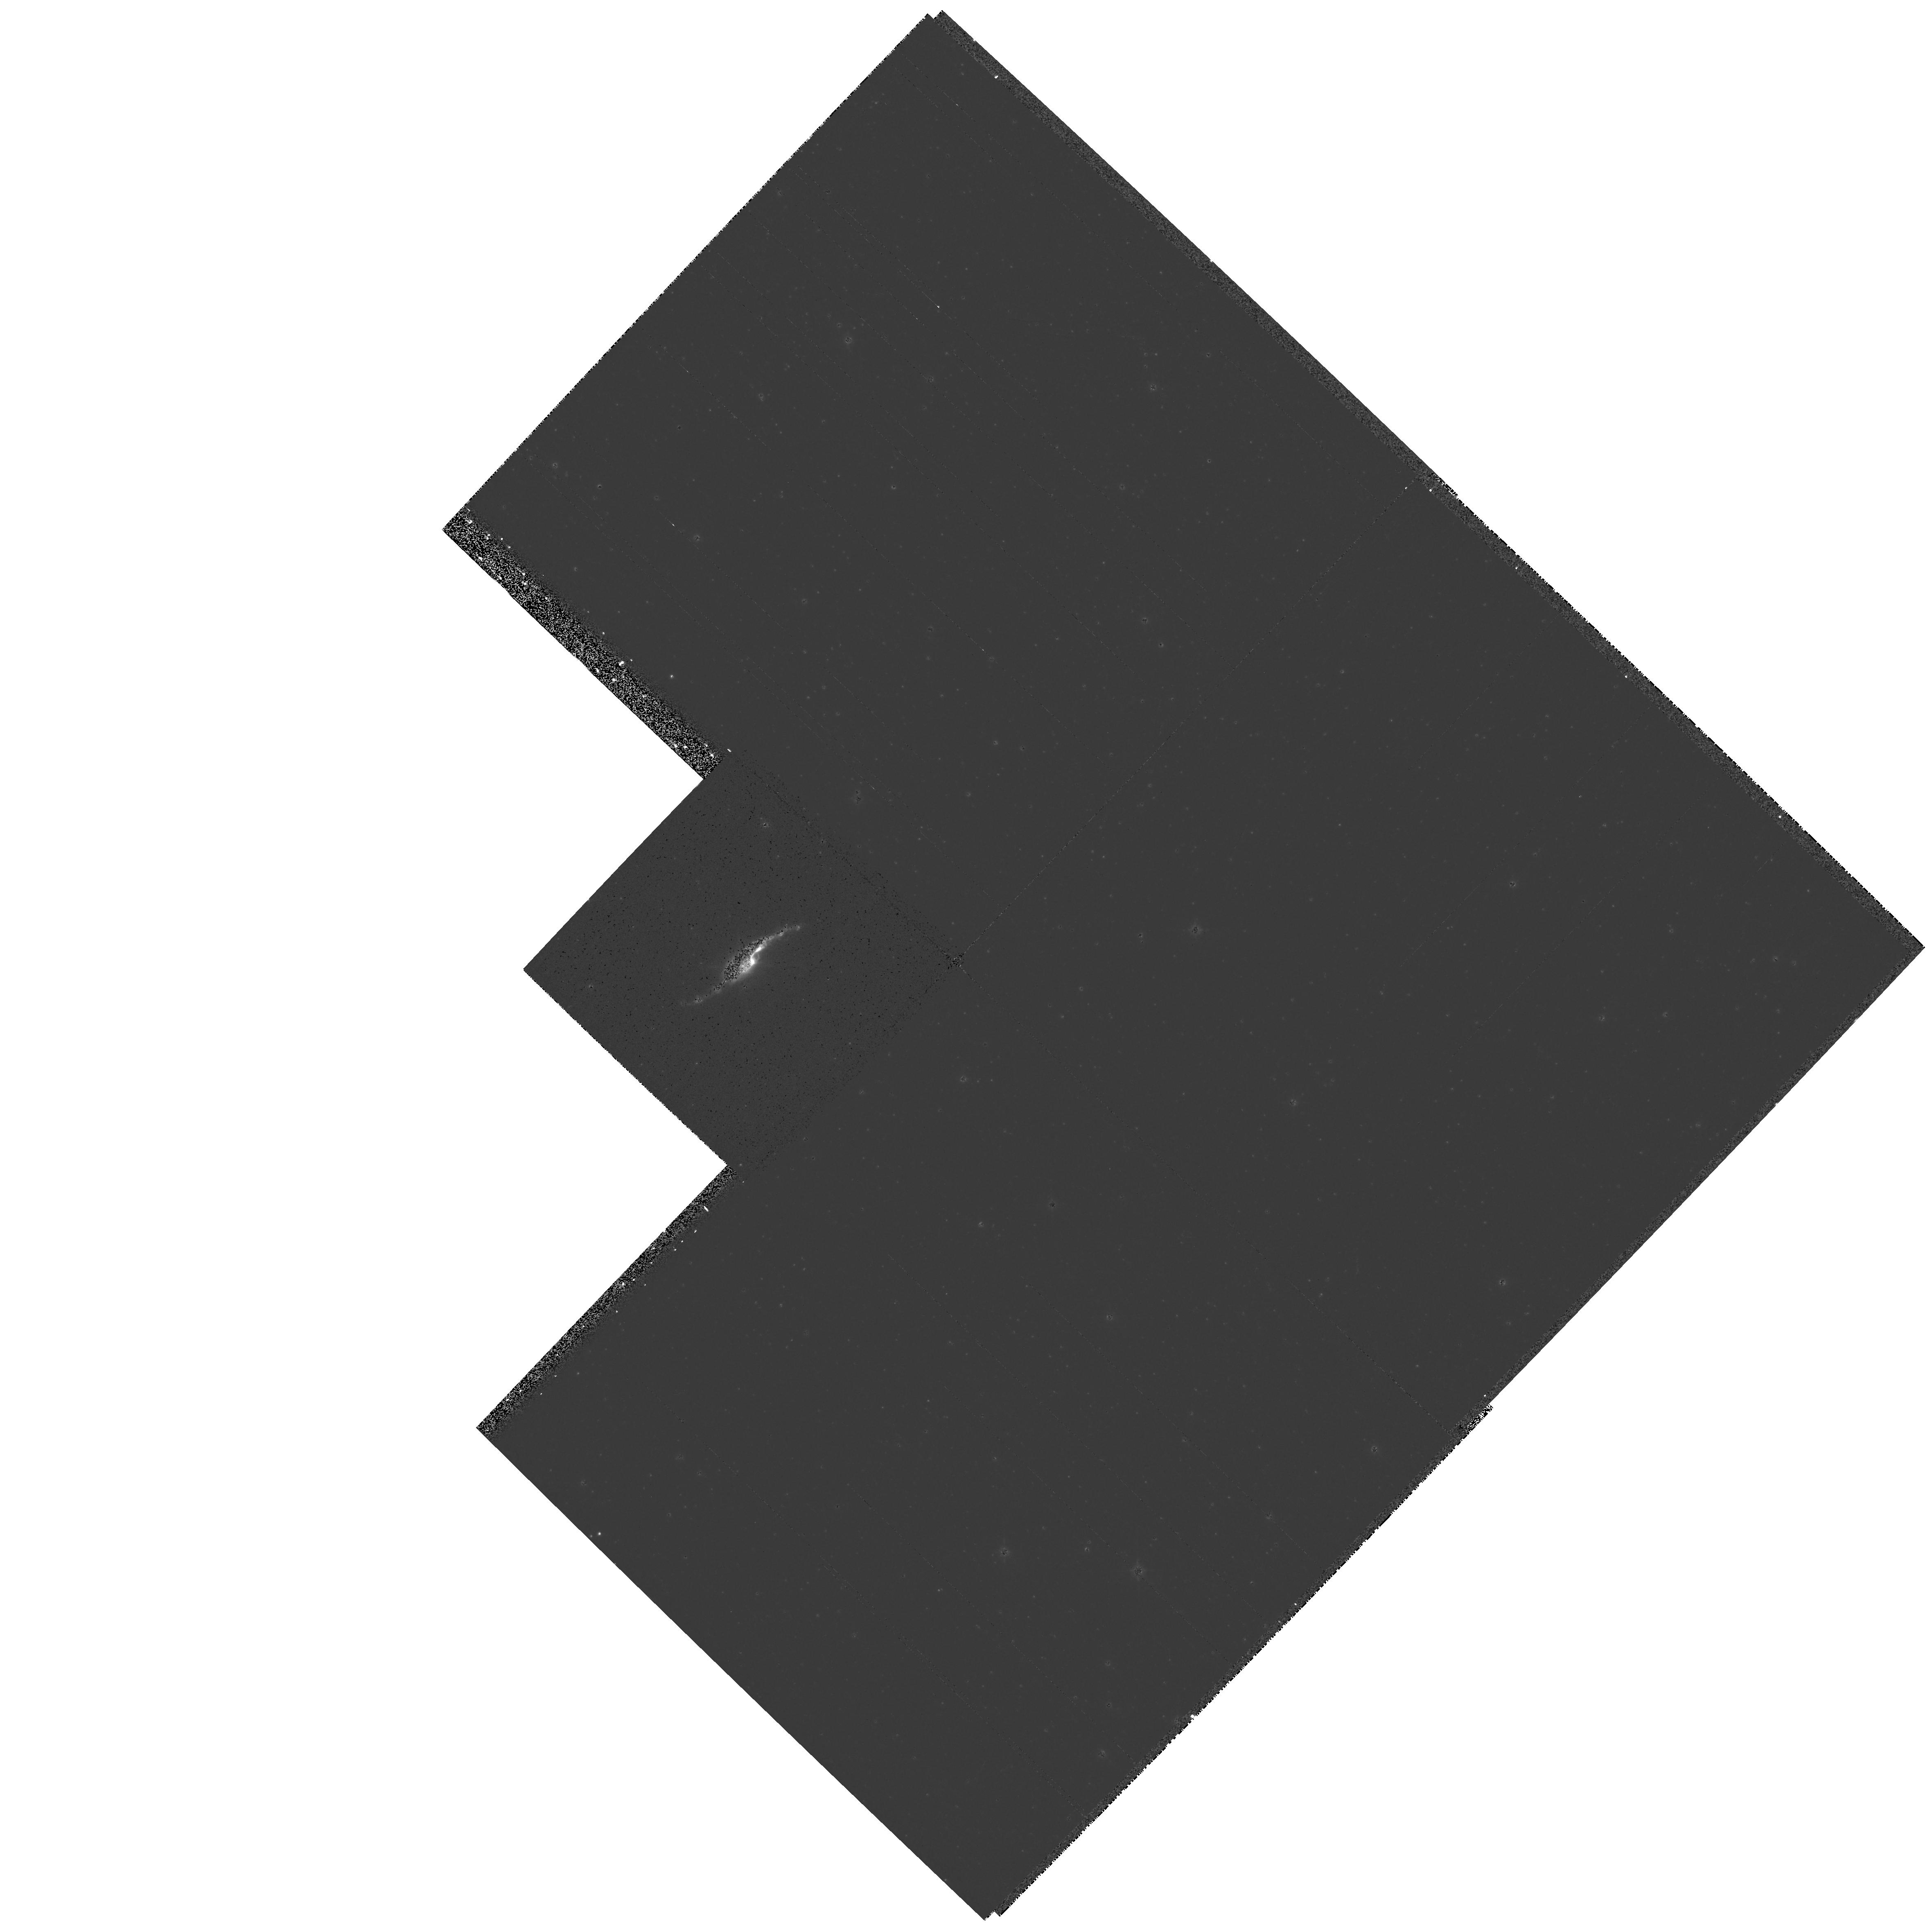
Target: HE3-1475-2. Instrument: WFPC2/PC. Filter: F656N. Exposure: 14 min. Observation ID: hst_7285_06_wfpc2_pc_f656n_u46g06

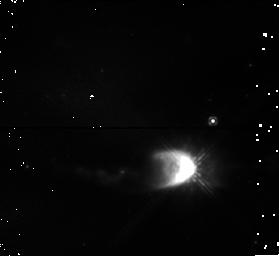
Target: HE3-1475. Instrument: NICMOS/NIC1. Filter: F110W. Exposure: 3 min. Observation ID: n46g03080

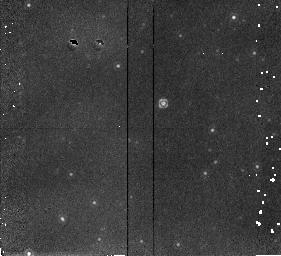
Target: HE3-1475. Instrument: NICMOS/NIC2. Filter: F212N. Exposure: 15 min. Observation ID: n46g03010

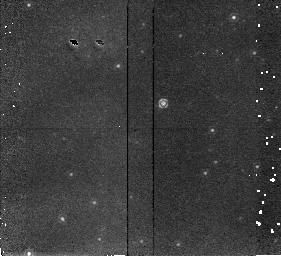
Target: HE3-1475. Instrument: NICMOS/NIC2. Filter: F215N. Exposure: 15 min. Observation ID: n46g03020

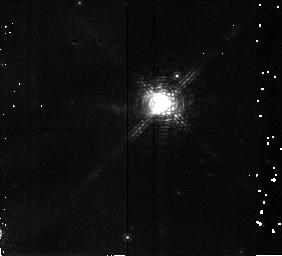
Target: HE3-1475. Instrument: NICMOS/NIC2. Filter: F190N. Exposure: 7 min. Observation ID: n46g03040

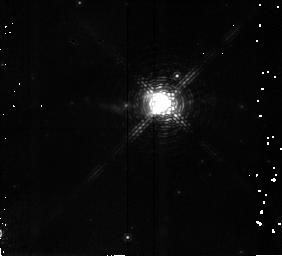
Target: HE3-1475. Instrument: NICMOS/NIC2. Filter: F187N. Exposure: 7 min. Observation ID: n46g03030

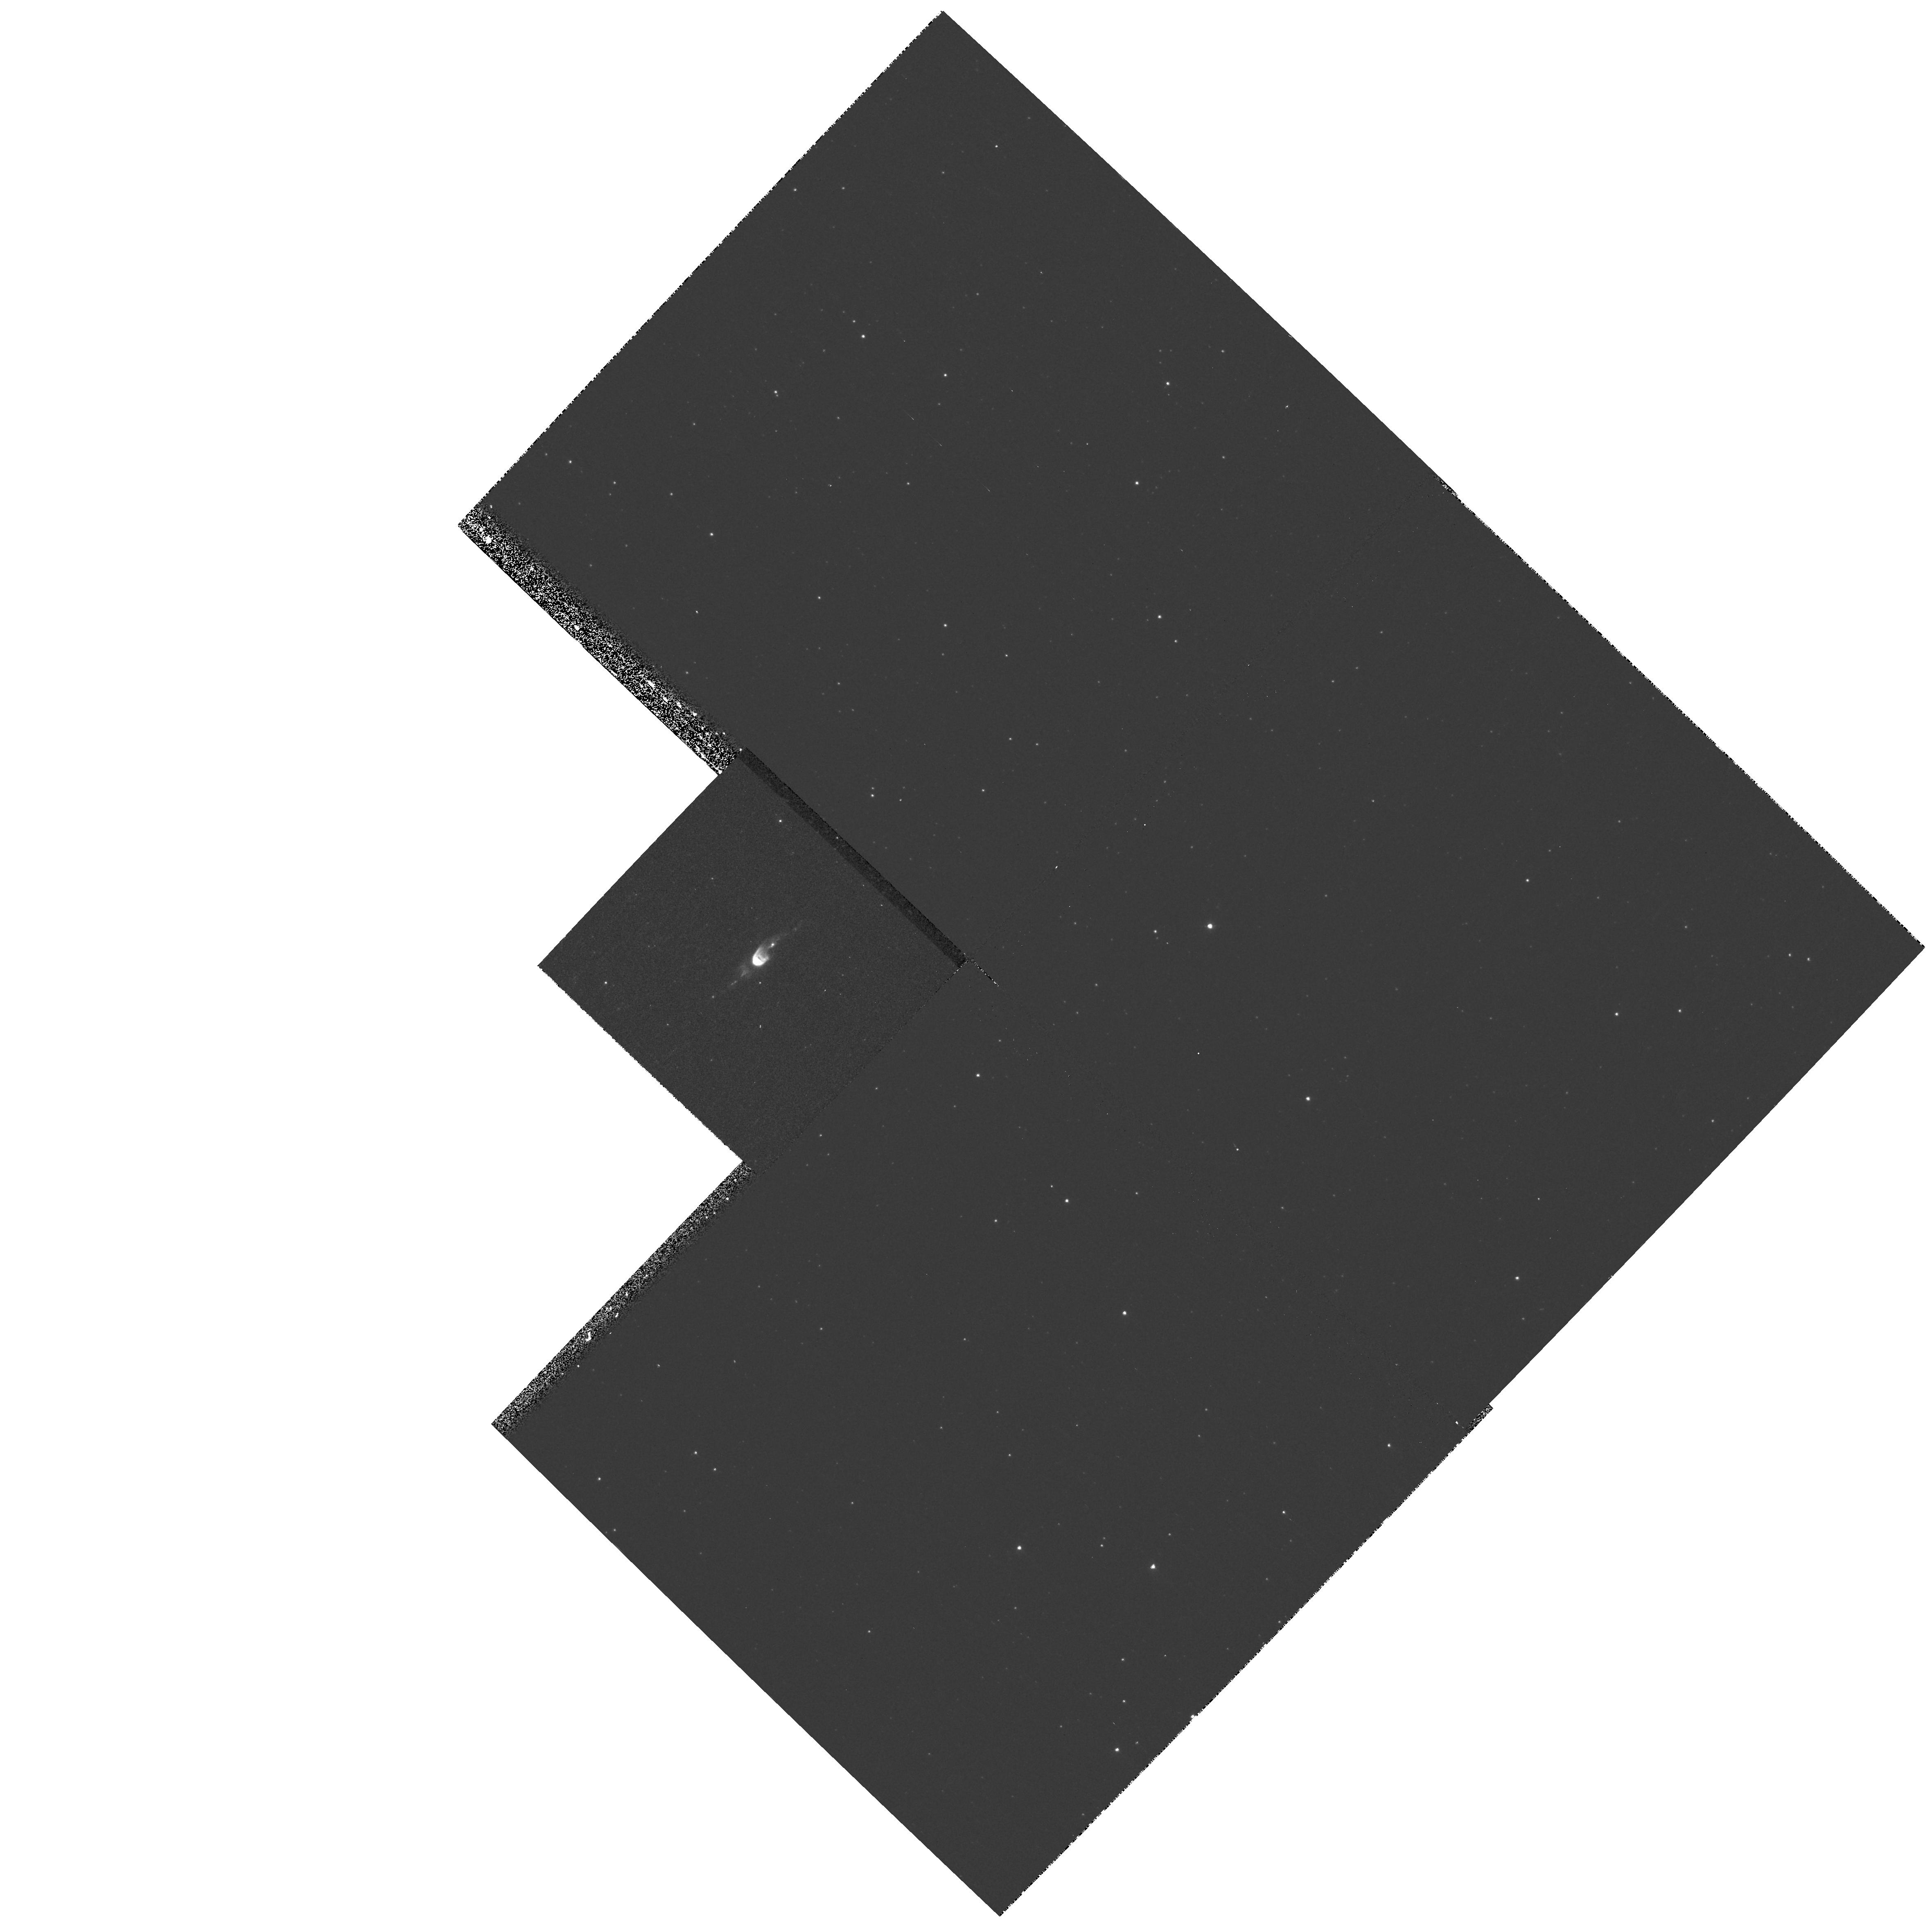
Target: HE3-1475-2. Instrument: WFPC2/PC. Filter: F502N. Exposure: 13 min. Observation ID: hst_7285_06_wfpc2_pc_f502n_u46g06

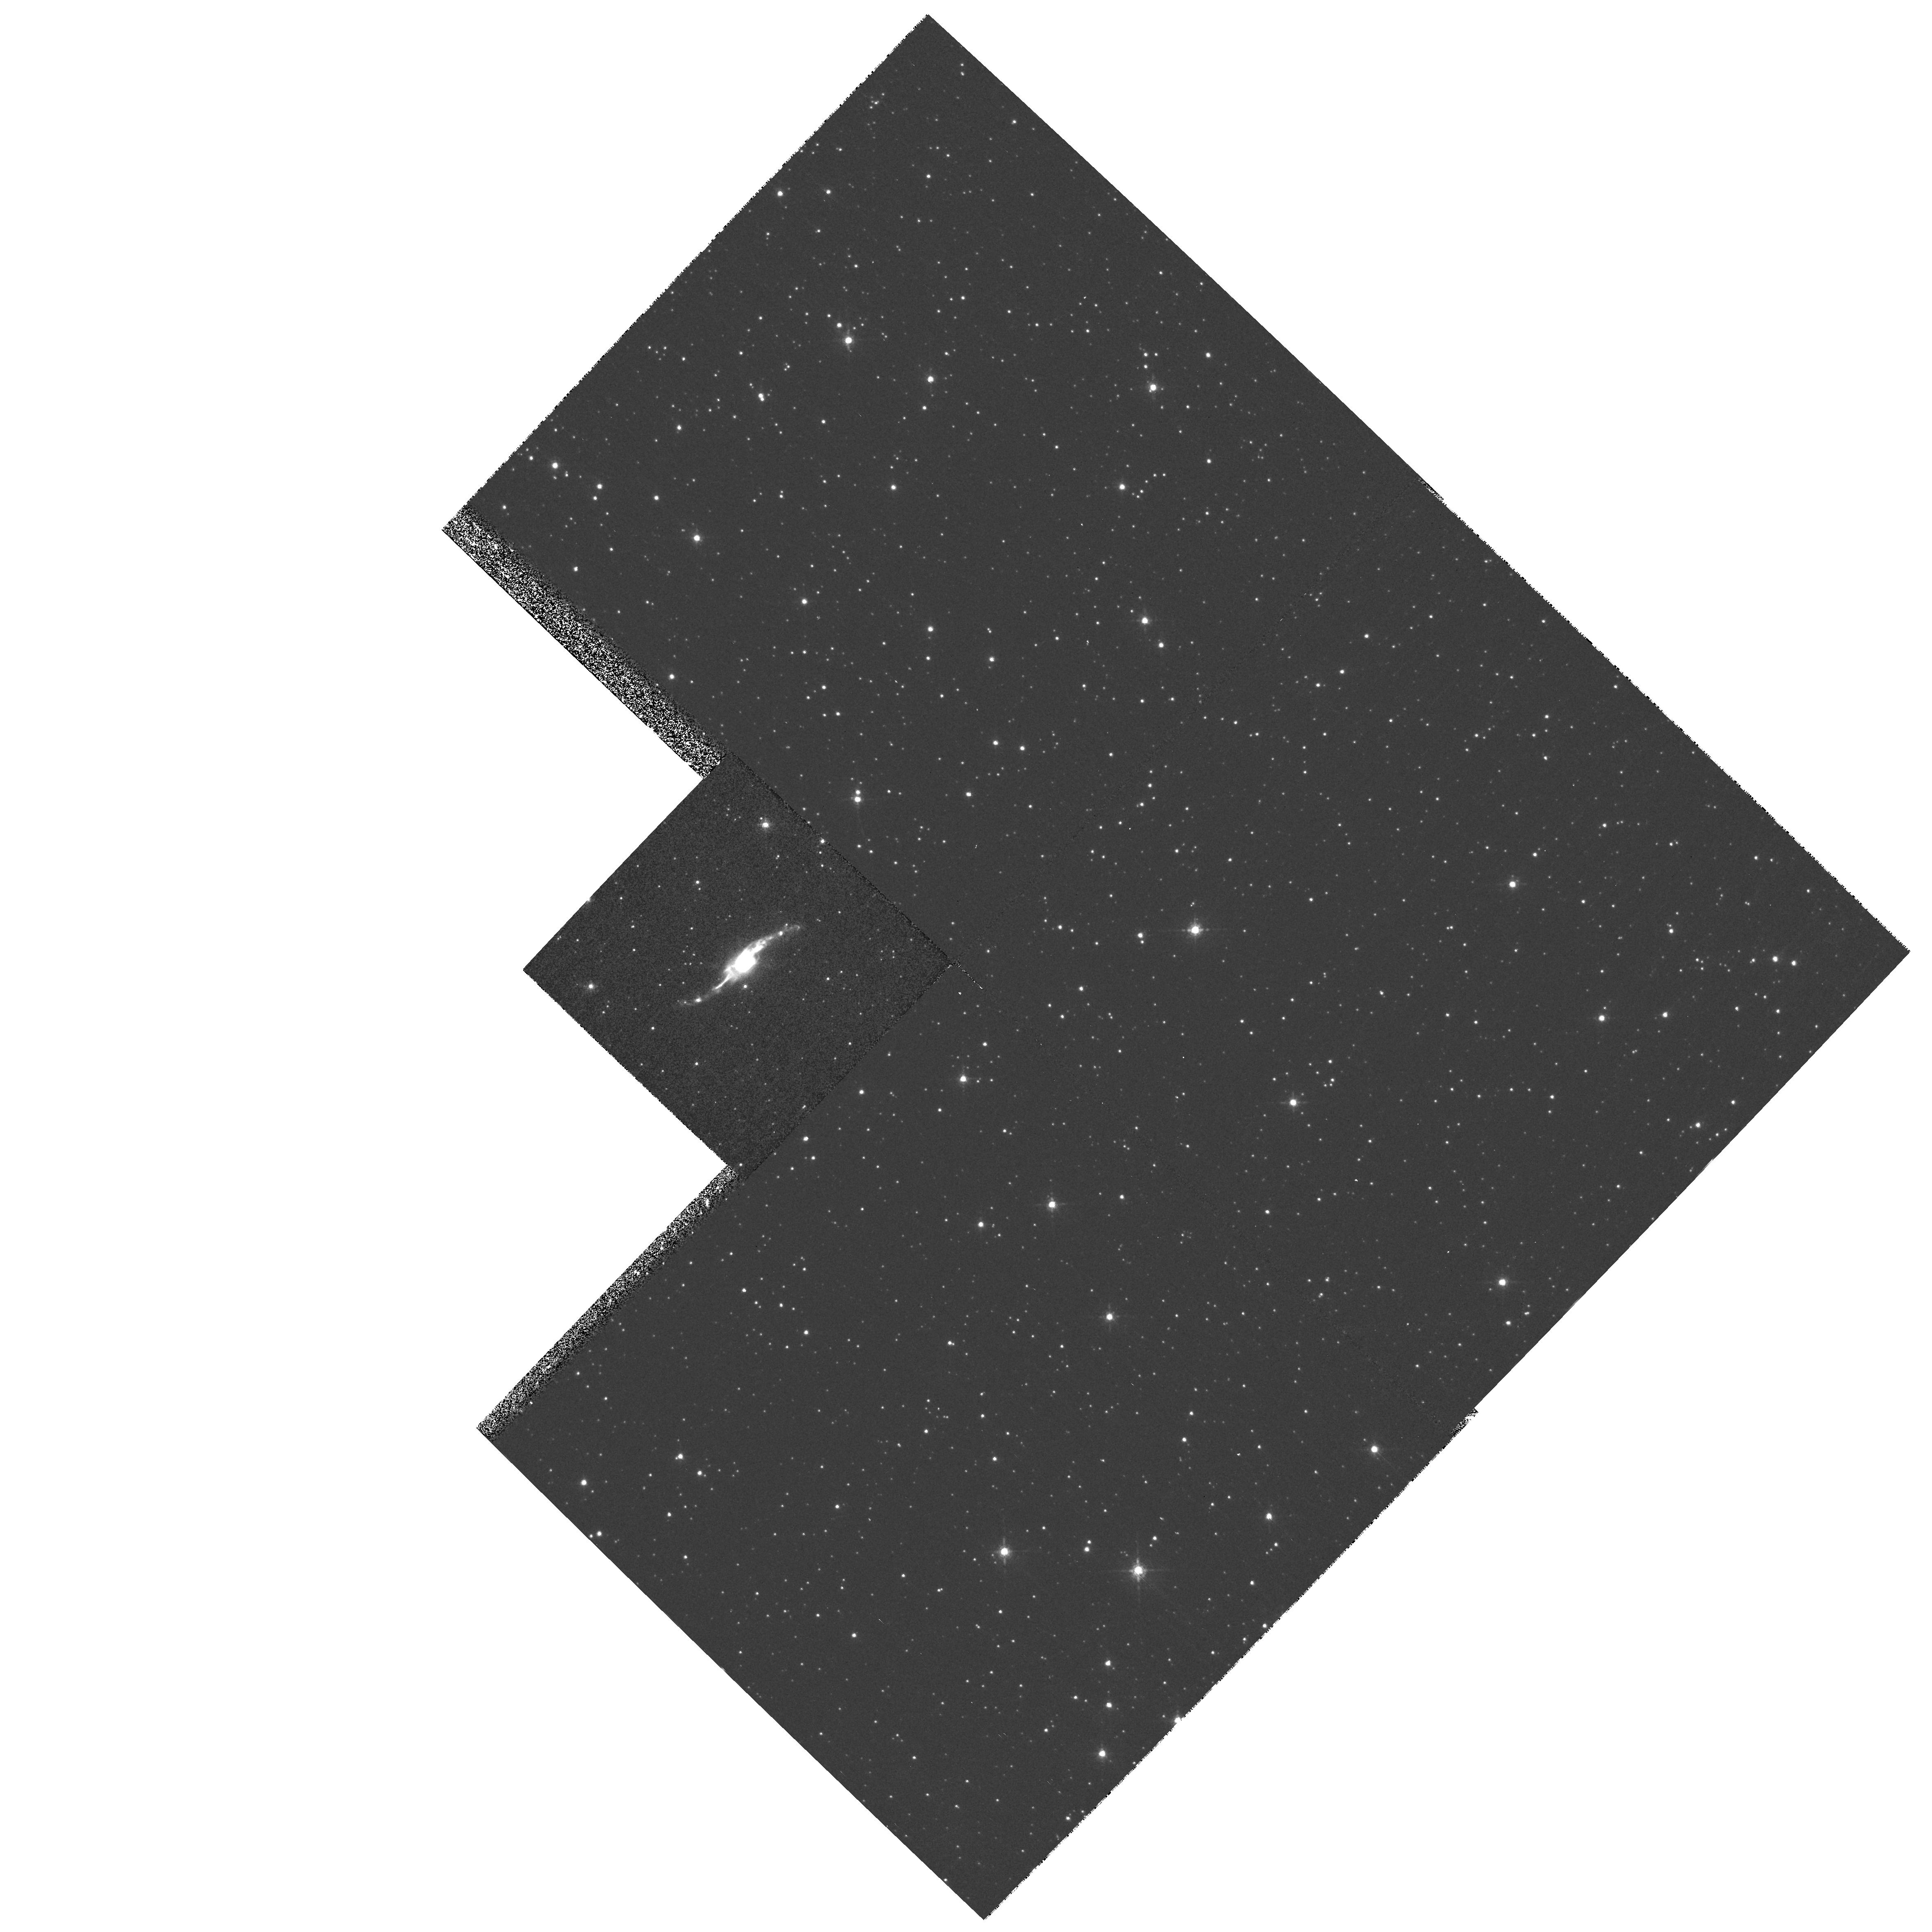
Target: HE3-1475-2. Instrument: WFPC2/PC. Filter: F673N. Exposure: 13 min. Observation ID: hst_7285_06_wfpc2_pc_f673n_u46g06

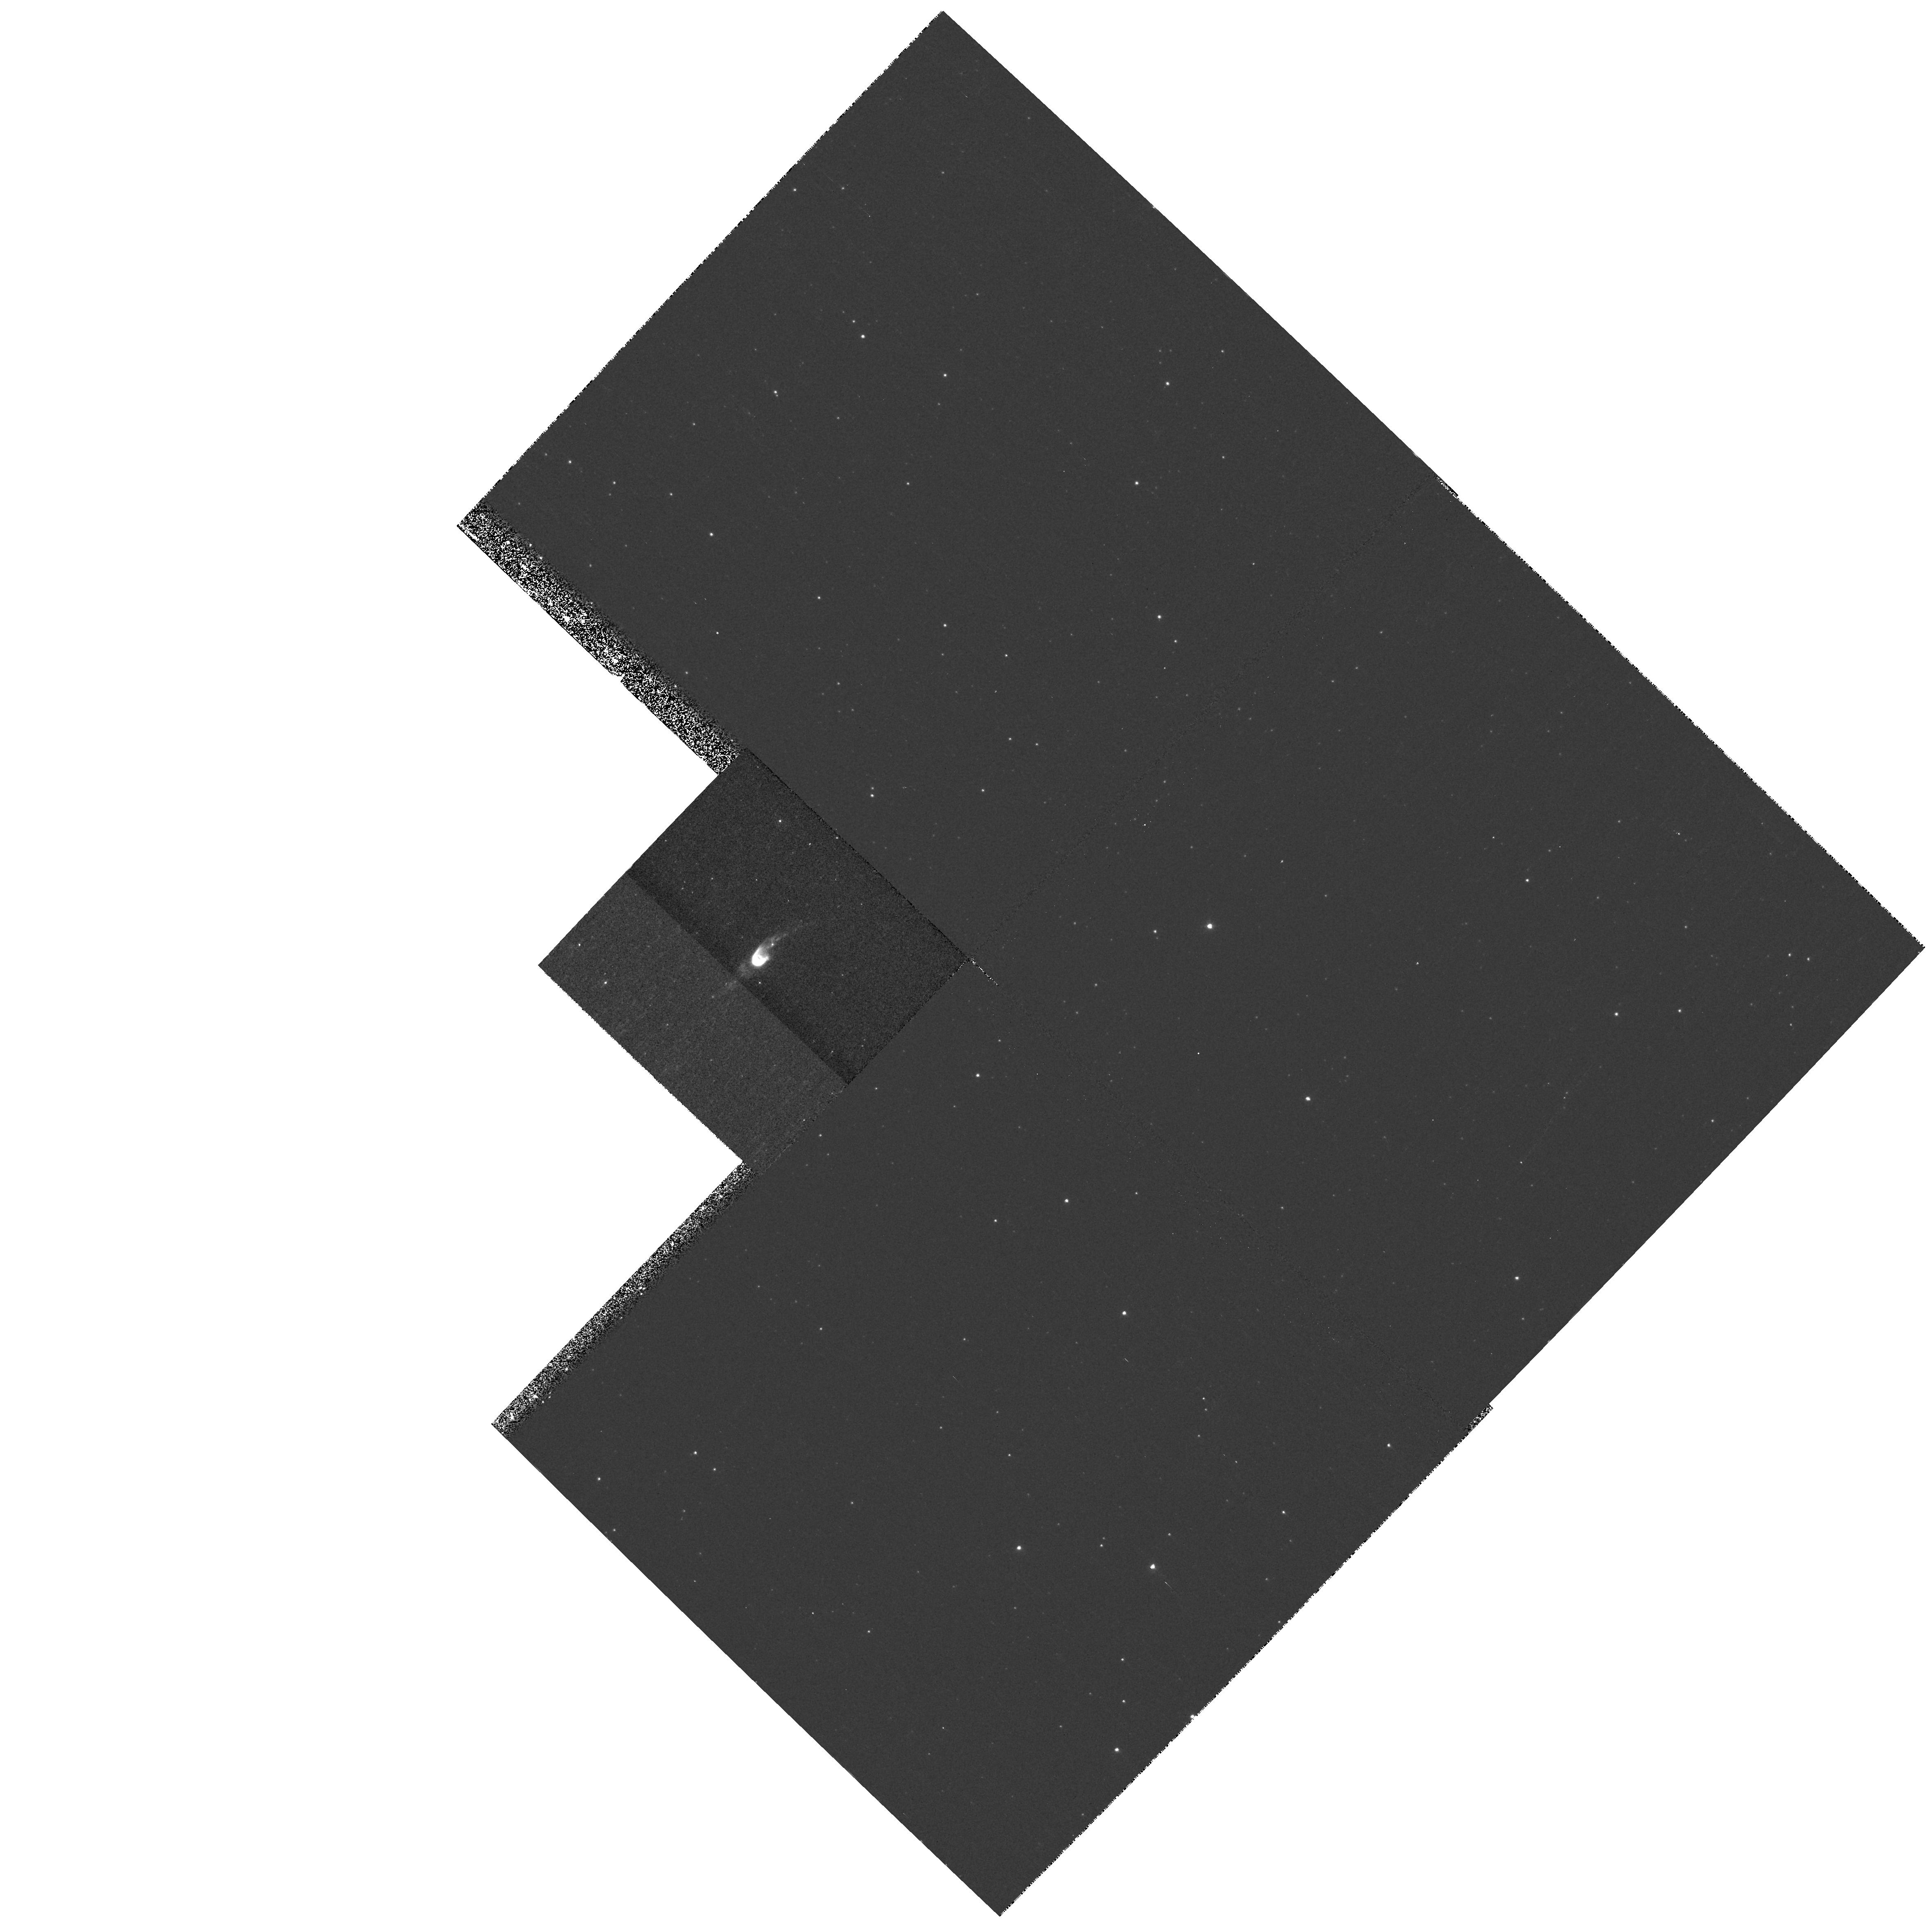
Target: HE3-1475-2. Instrument: WFPC2/PC. Filter: F487N. Exposure: 13 min. Observation ID: hst_7285_06_wfpc2_pc_f487n_u46g06

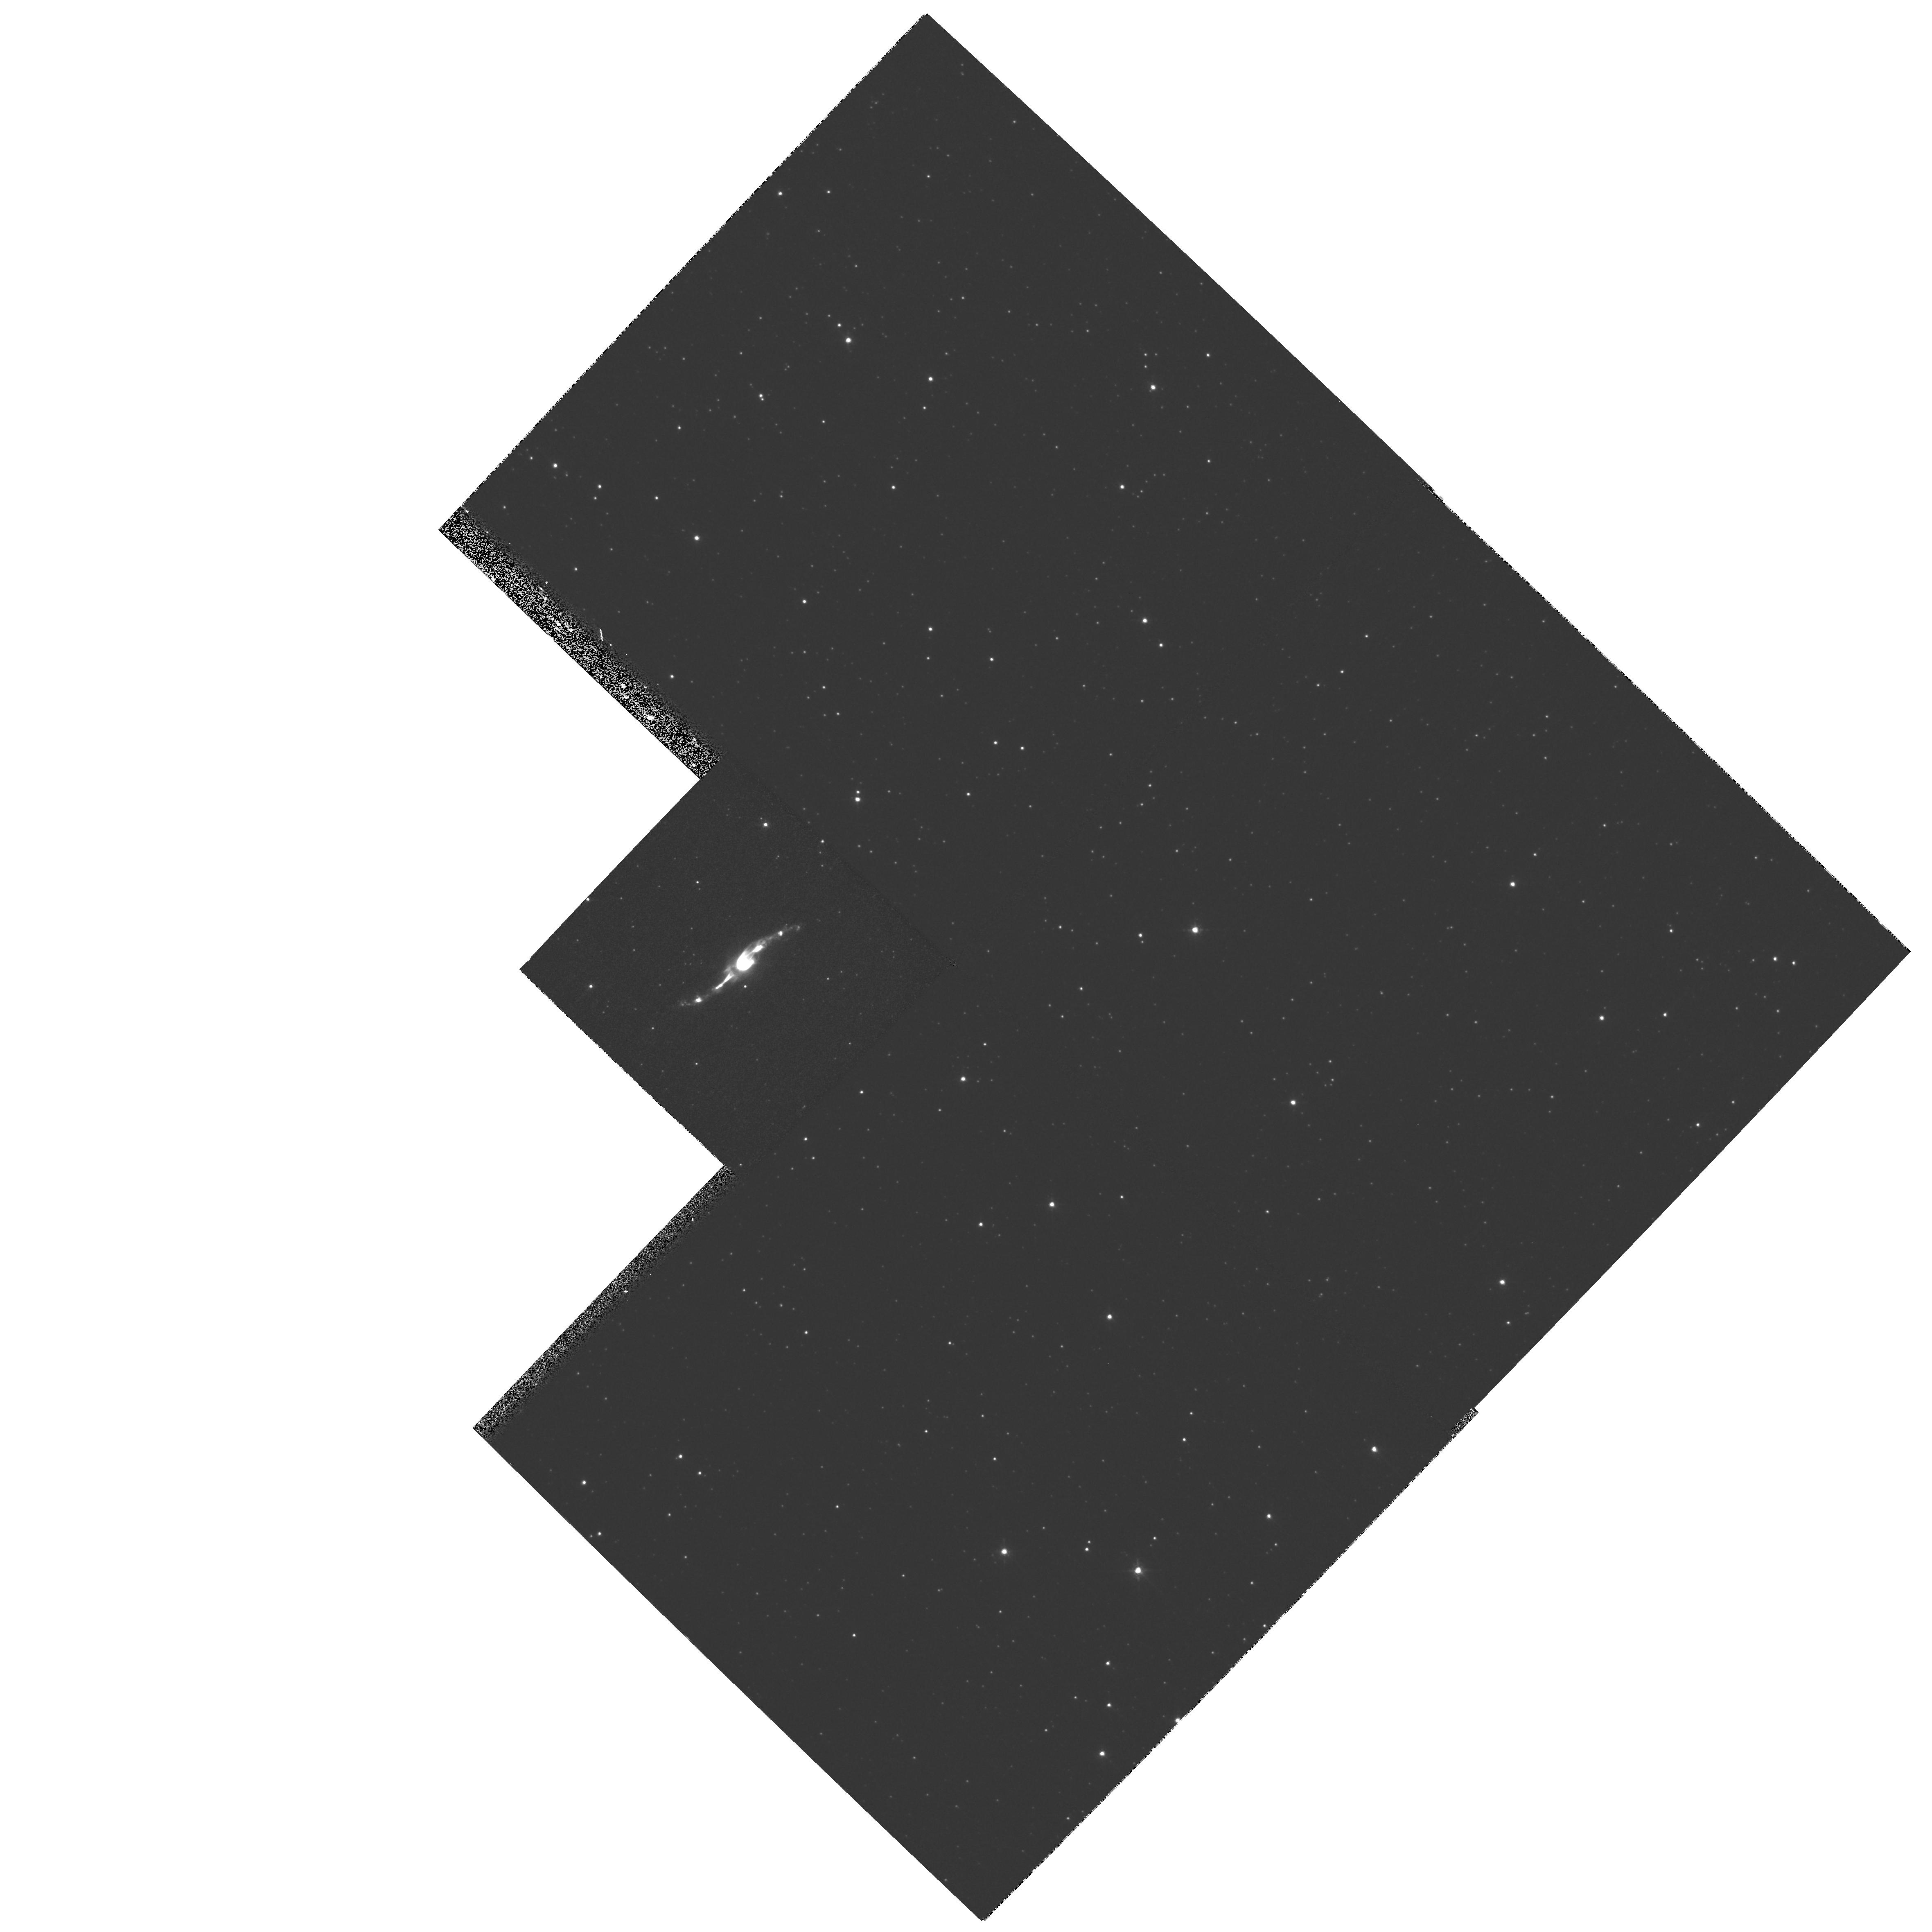
Target: HE3-1475-2. Instrument: WFPC2/PC. Filter: F658N. Exposure: 20 min. Observation ID: hst_7285_06_wfpc2_pc_f658n_u46g06

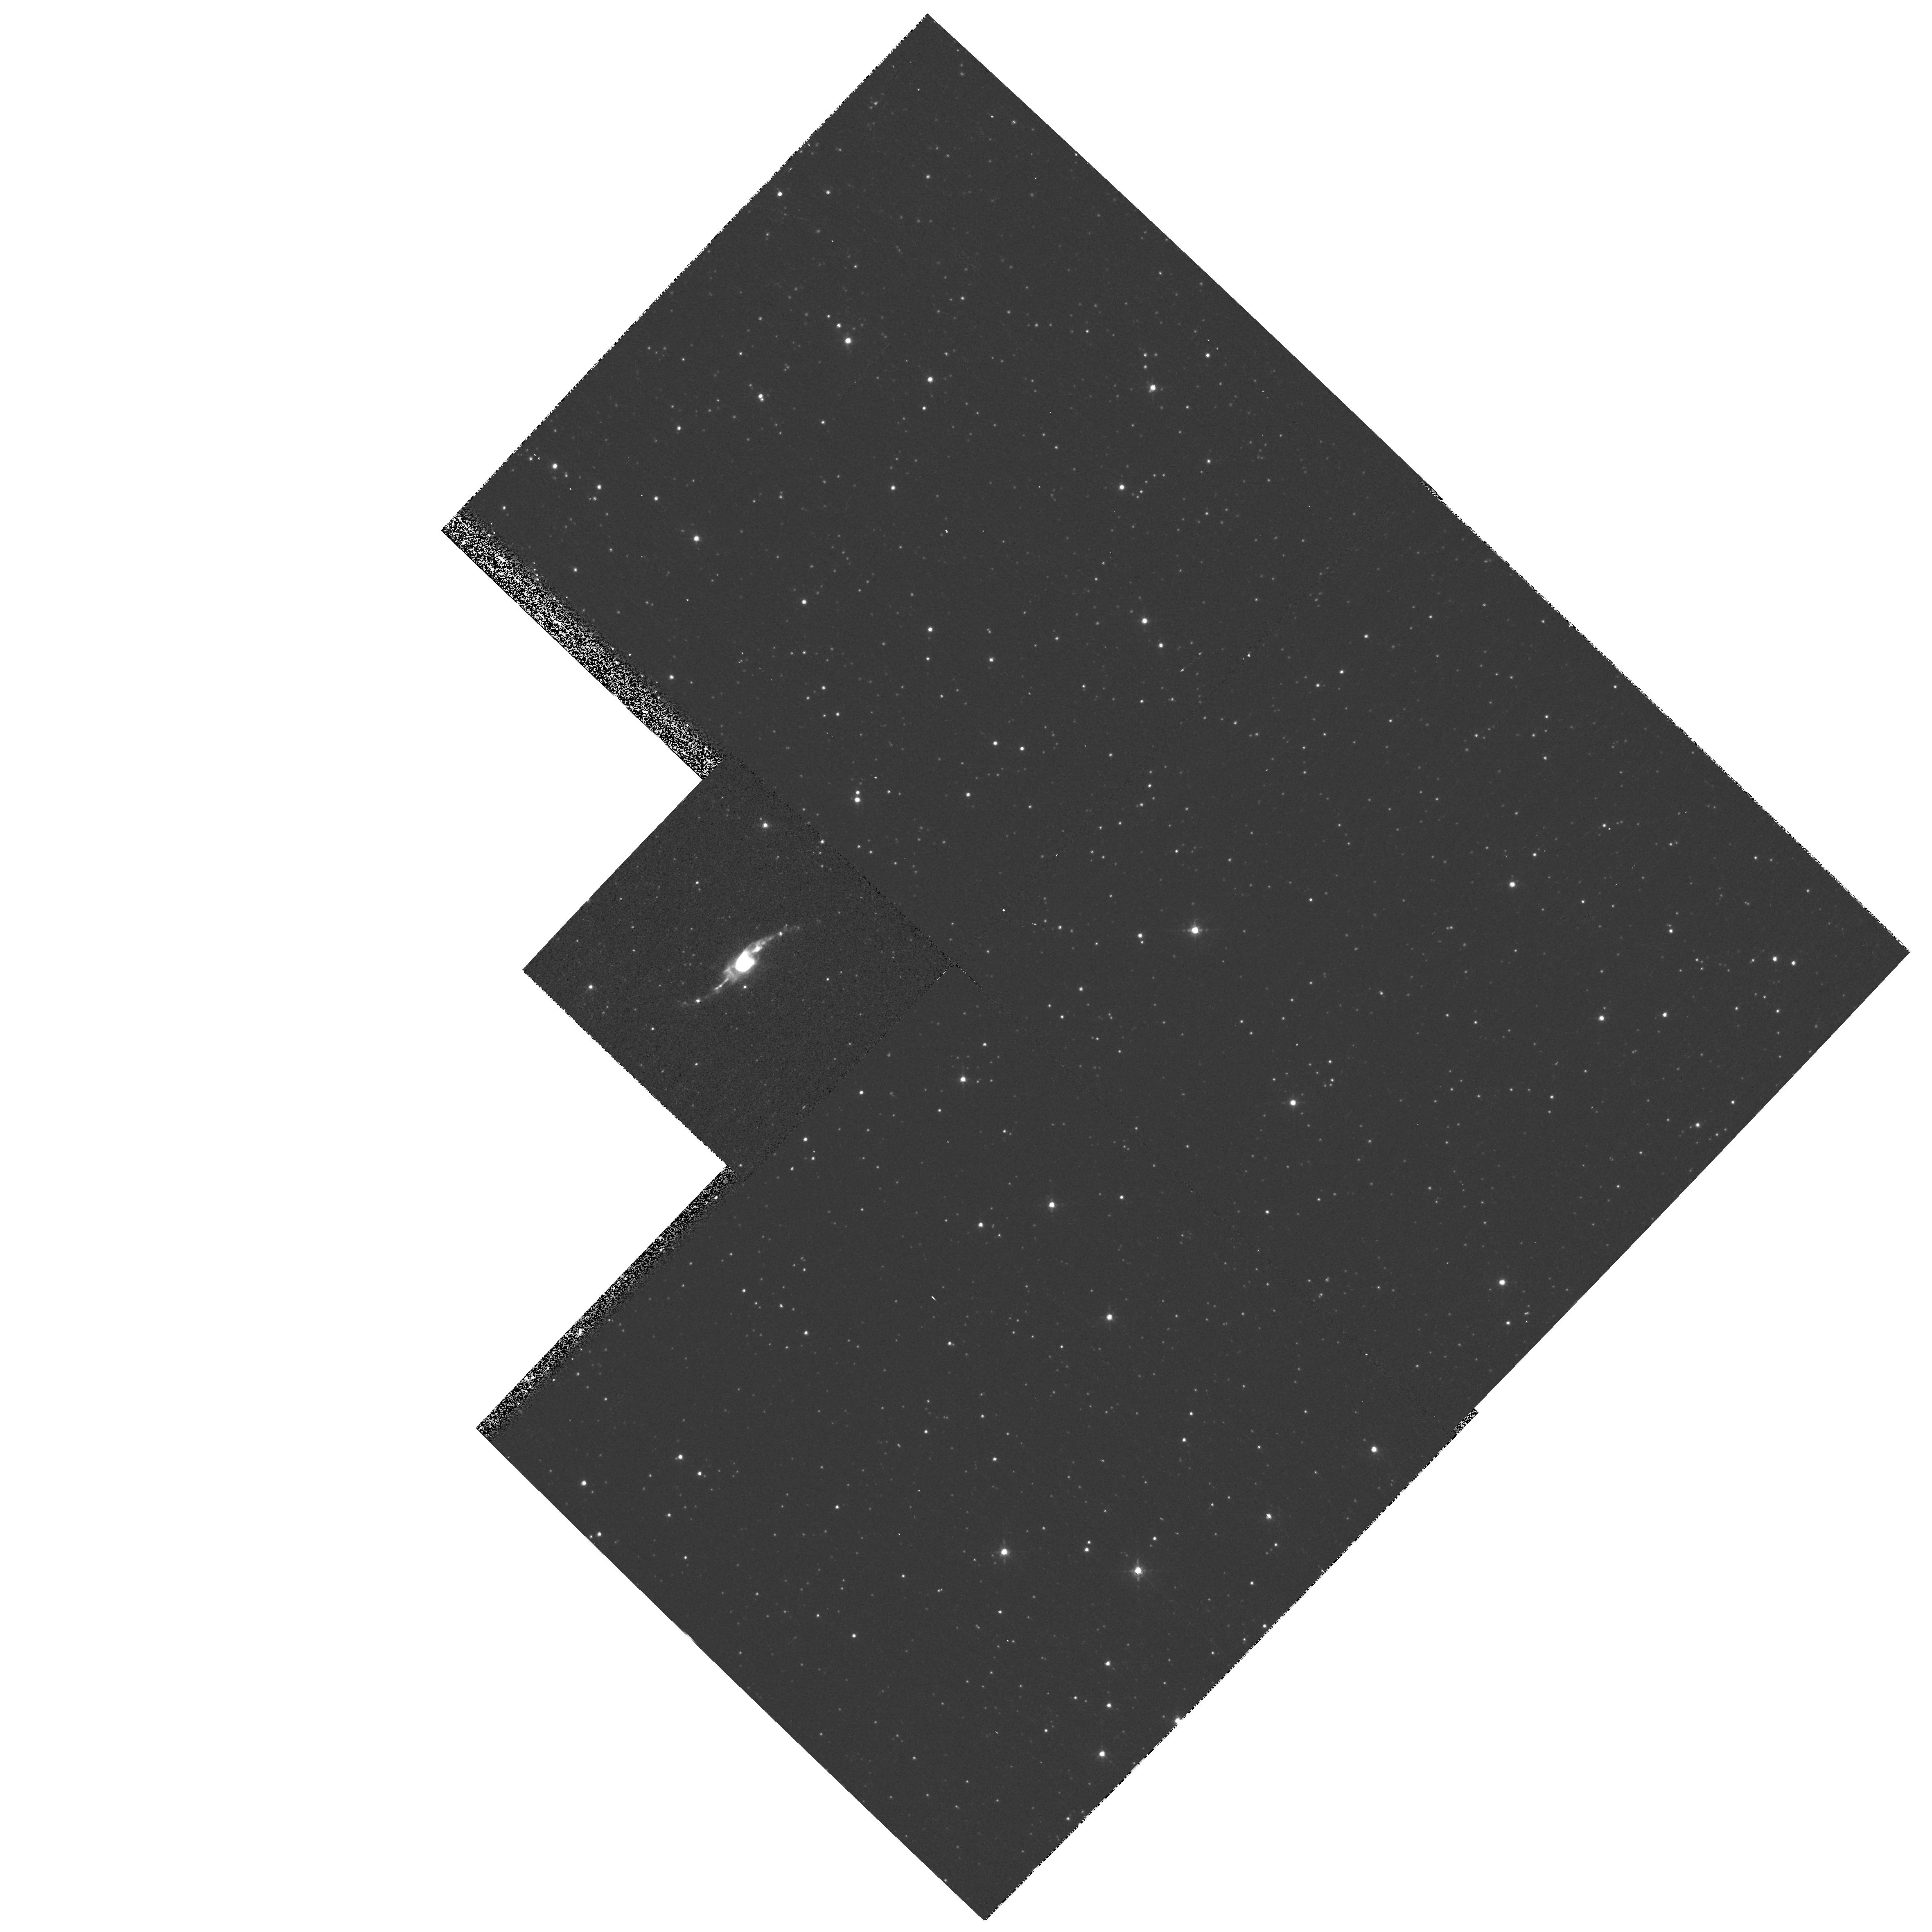
Target: HE3-1475-2. Instrument: WFPC2/PC. Filter: F631N. Exposure: 13 min. Observation ID: hst_7285_06_wfpc2_pc_f631n_u46g06

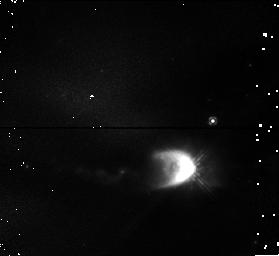
Target: HE3-1475. Instrument: NICMOS/NIC1. Filter: POL120S. Exposure: 4 min. Observation ID: n46g03060

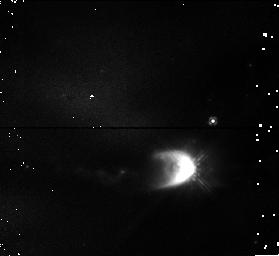
Target: HE3-1475. Instrument: NICMOS/NIC1. Filter: POL240S. Exposure: 4 min. Observation ID: n46g03070

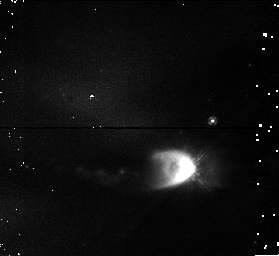
Target: HE3-1475. Instrument: NICMOS/NIC1. Filter: POL0S. Exposure: 4 min. Observation ID: n46g03050

Collimation of Astrophysical Jets: The Proto-Planetary Nebula He 3-1475 (PI: Harrington, J. Patrick)

Recent observations of the proto-planetary nebula He3-1475 in the N II Lambda6584 line with the HST WFPC2 have revealed what appear the be large scale flows being collimated into narrow bipolar jets. This is a unique object: we may be observing the actual collimation process of an astrophysical jet. Morphology alone, however, can be misleading. To confirm this interpretation and make direct comparisons with hydrodynamical models, it is crucial to observe the velocity field of the flow at the highest spatial resolution. We propose to do this by mapping the jets using the long-slit, medium resolution mode of STIS. We also propose supplemental observations: low resolution STIS spectra for nebular diagnostics, narrow-band imaging with WFPC2 in additional emission lines, imaging with NICMOS in the 2.12 Mum H_2 line and broad-band polarimetry with NICMOS and FOC. The polarimetry and H_2 imaging are important to determine the structure of the confining molecular torus close to the star. It is also interesting to n ote that because of its high expansion velocity, a second epoch N II Lambda6584 WFPC2 image should show measurable angular expansion after only a year. This could provide an independent distance.